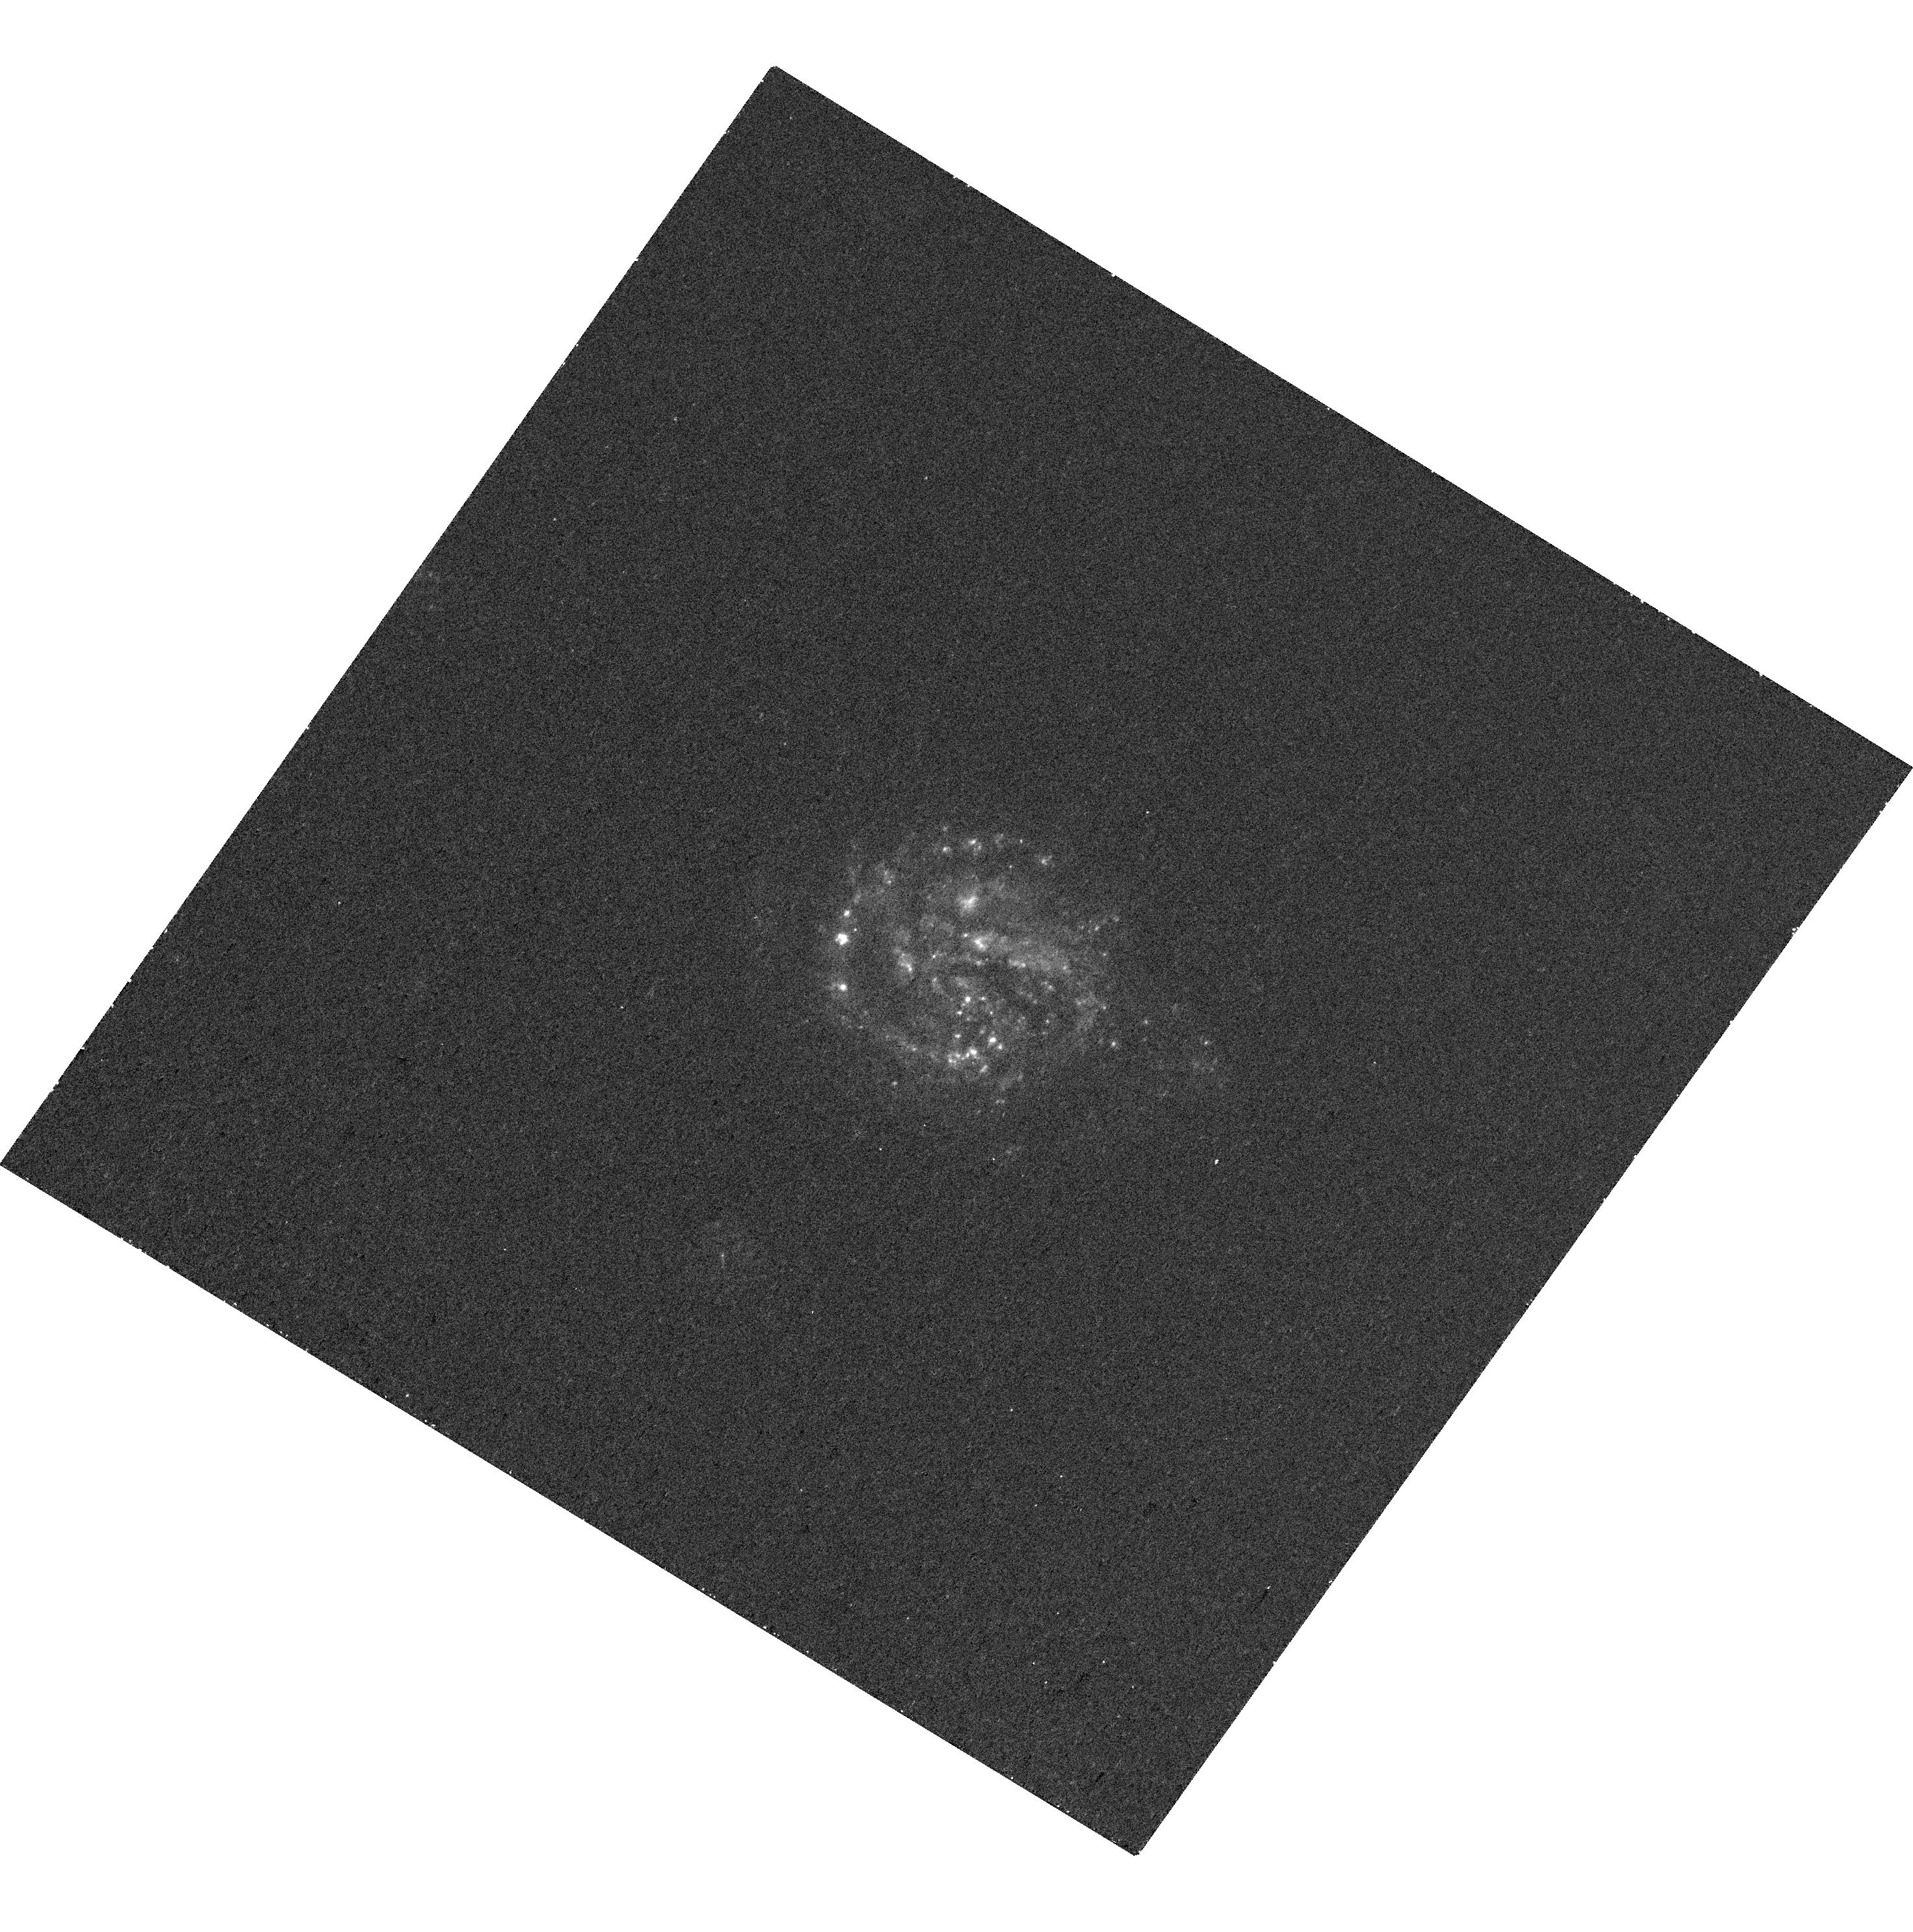
Target: SN2010A-HOST. Instrument: WFC3/UVIS. Filter: F275W. Exposure: 28 min. Observation ID: hst_16287_13_wfc3_uvis_f275w_iebj13

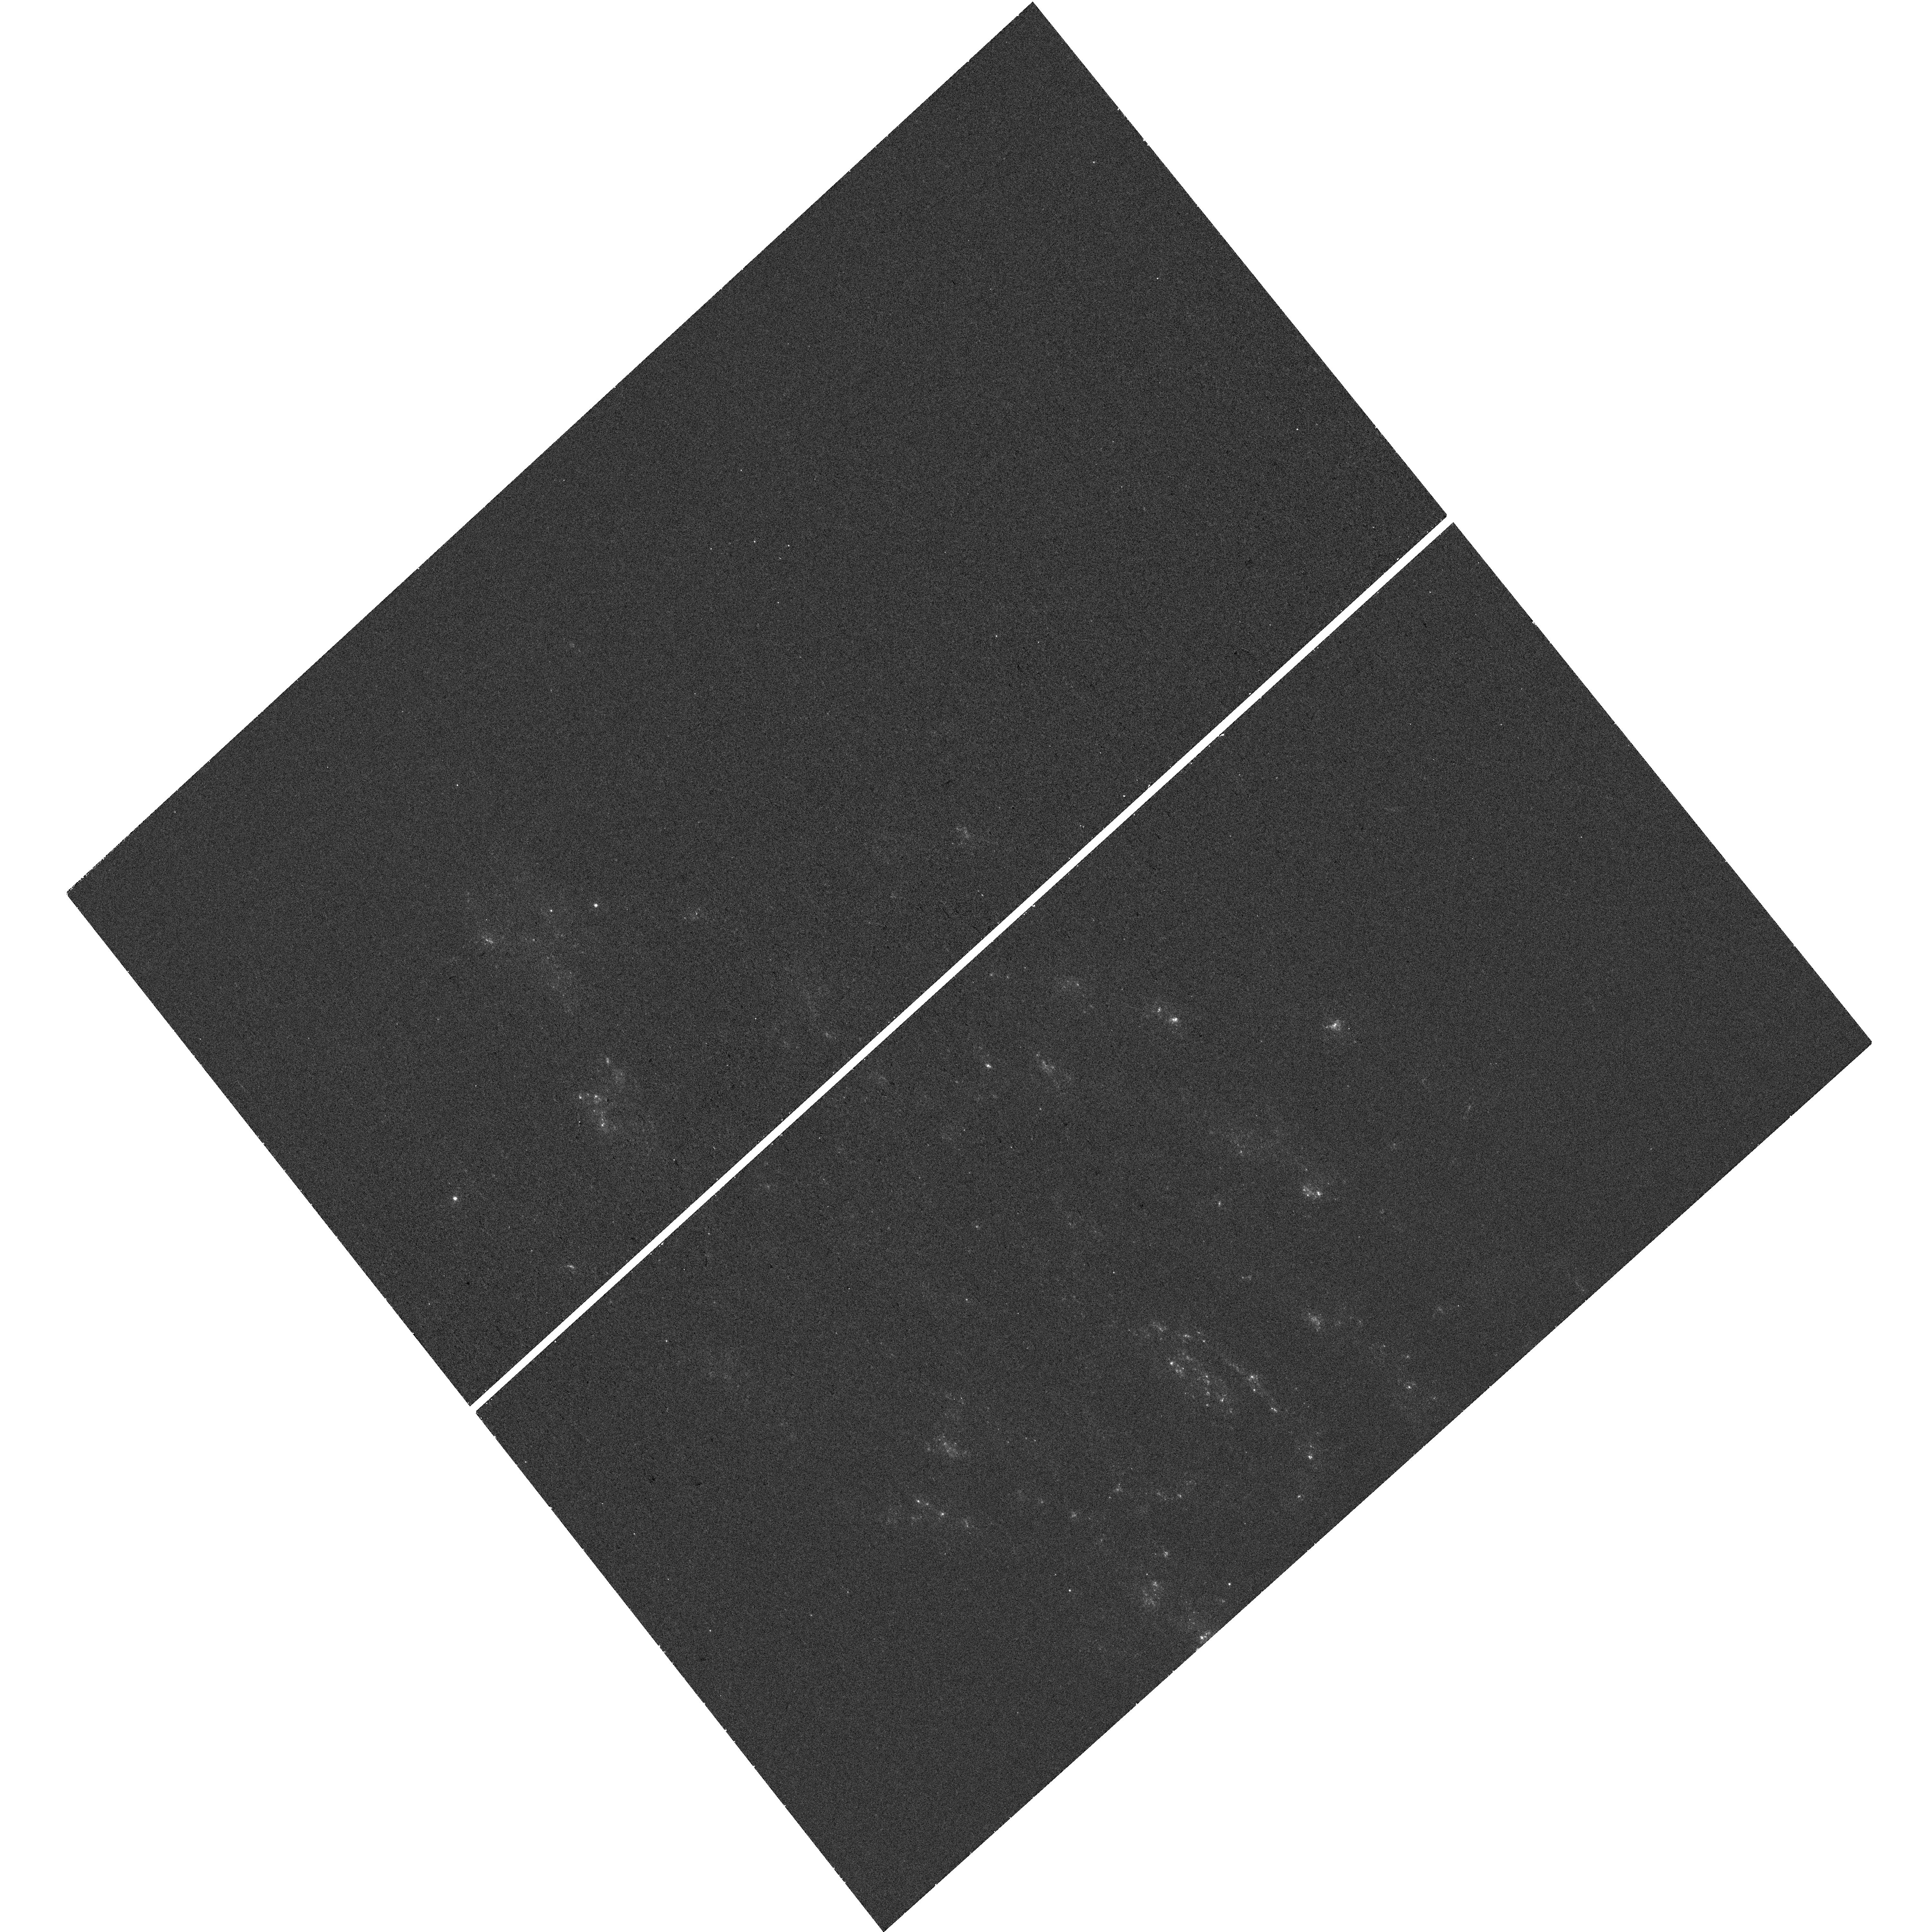
Target: SN2004DK-HOST. Instrument: WFC3/UVIS. Filter: F275W. Exposure: 25 min. Observation ID: hst_16287_32_wfc3_uvis_f275w_iebj32

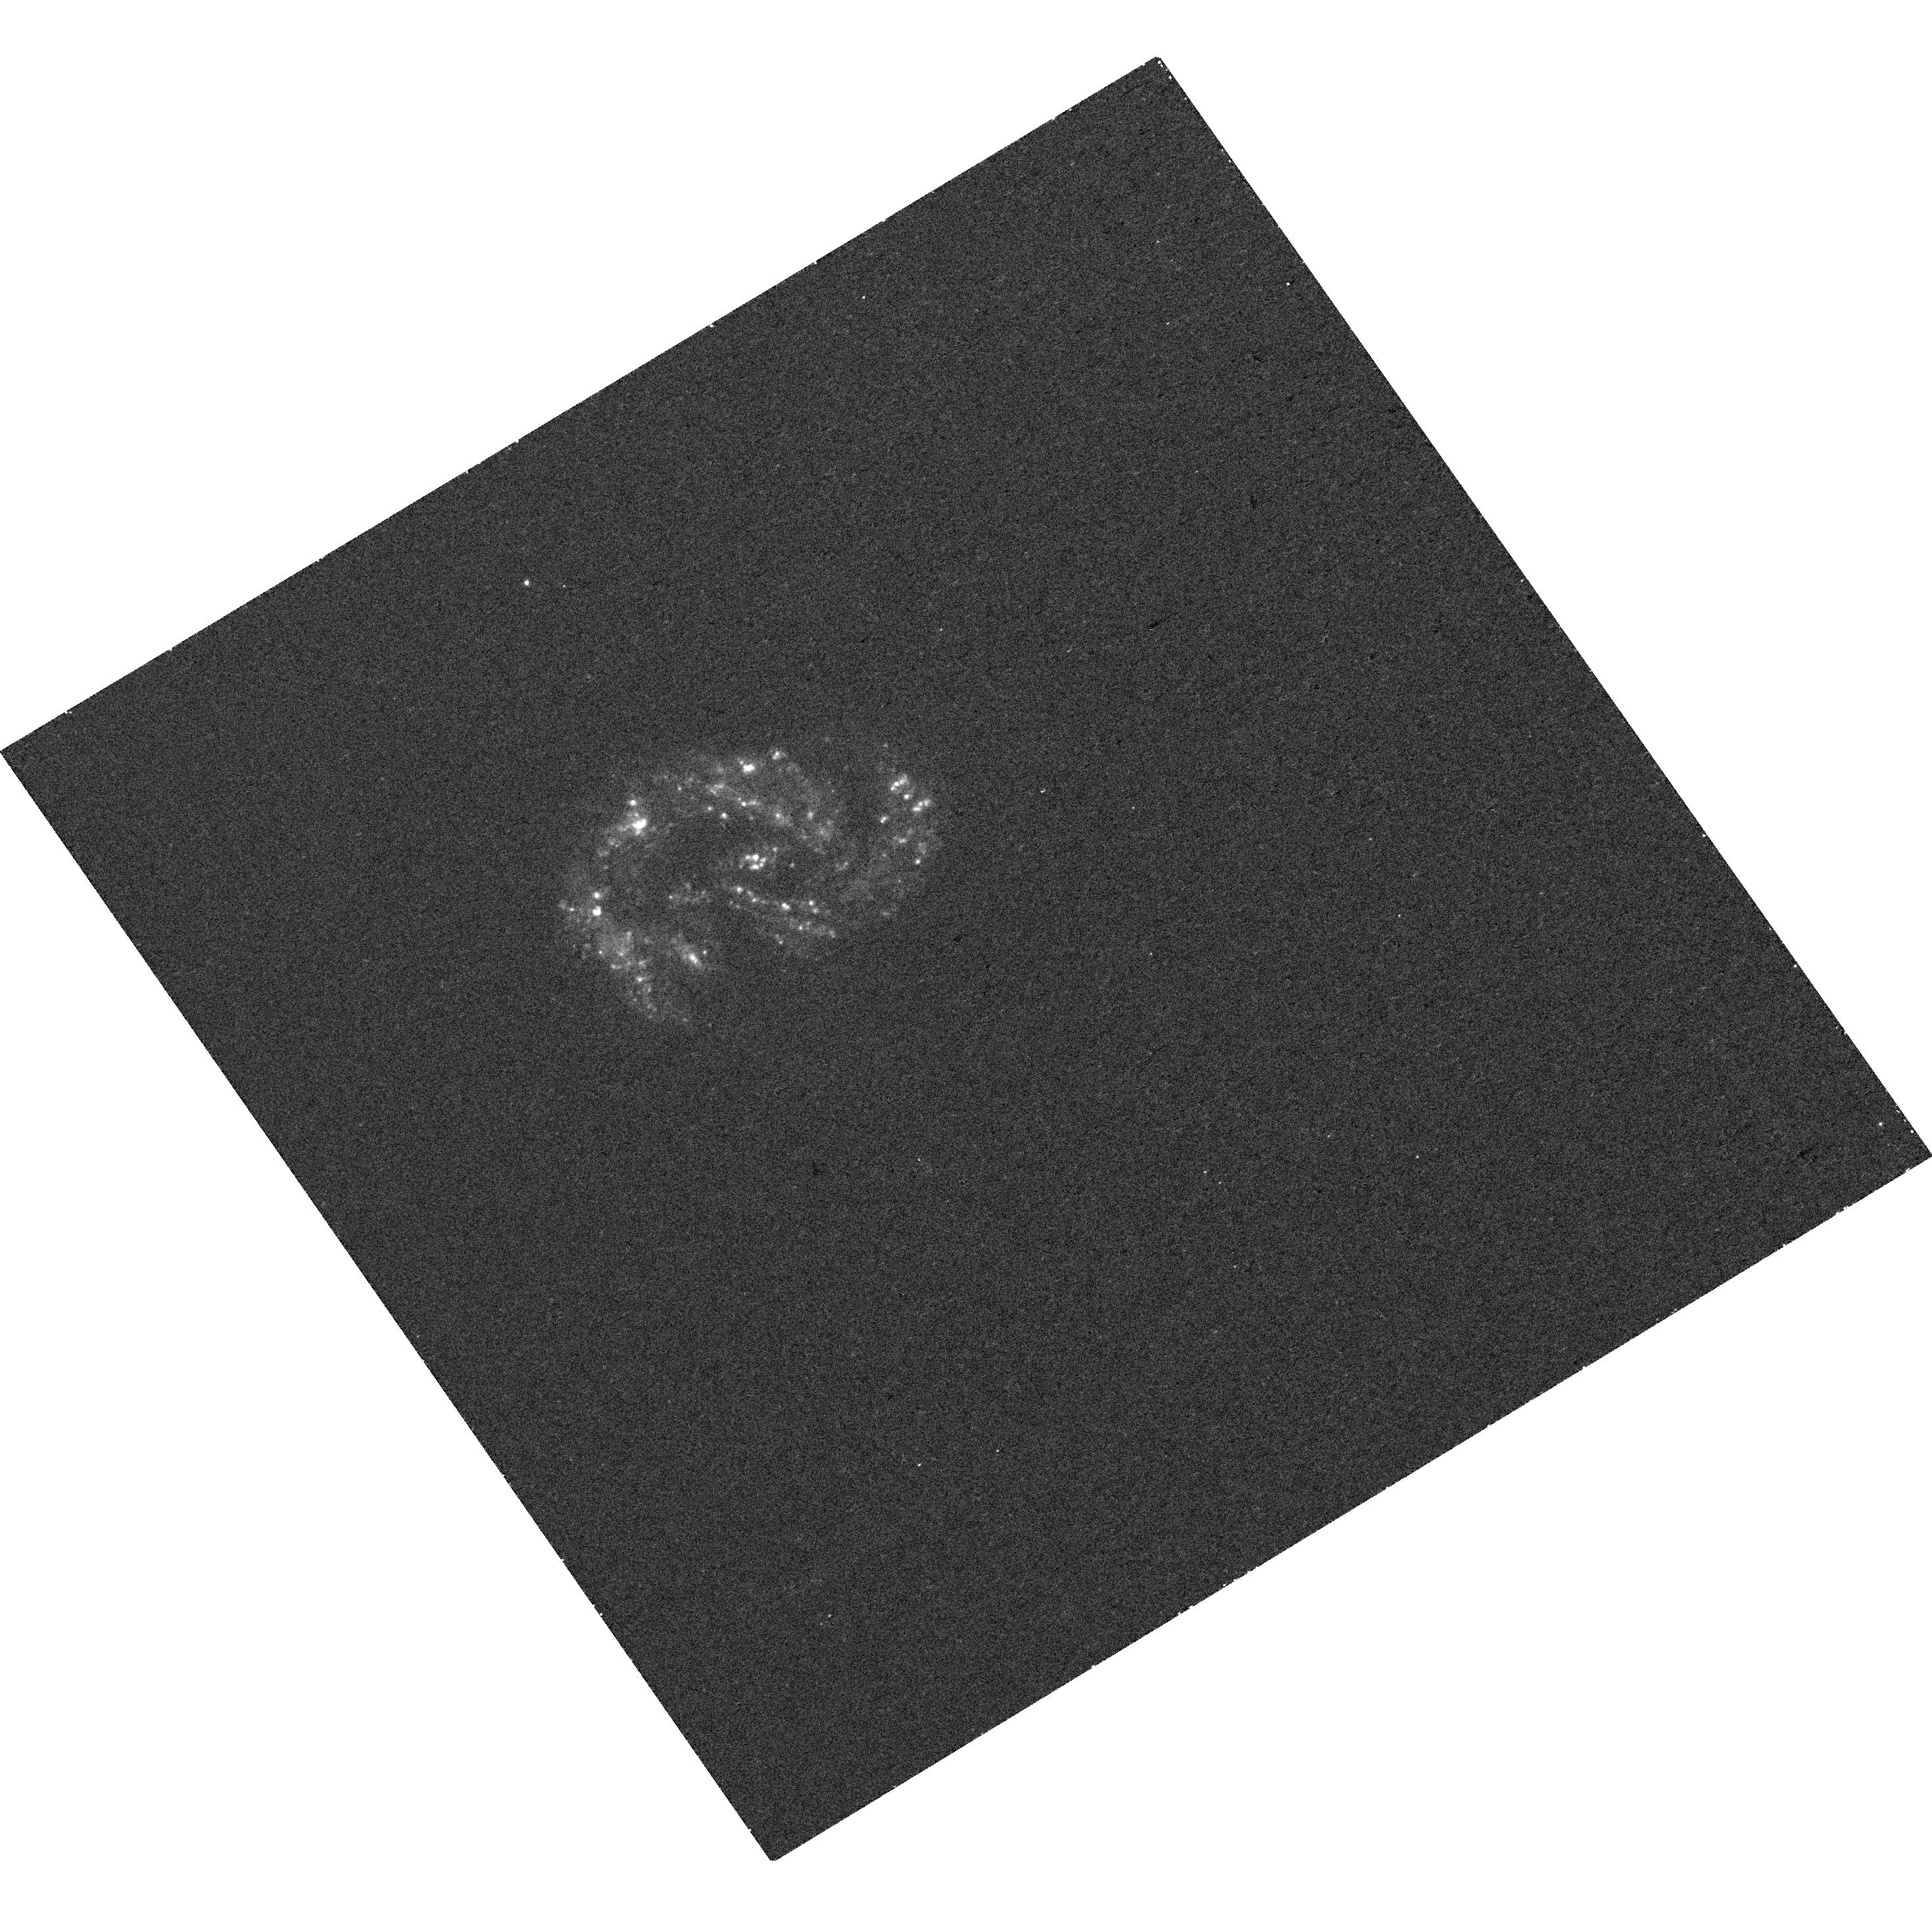
Target: SN2007RZ-HOST. Instrument: WFC3/UVIS. Filter: F275W. Exposure: 28 min. Observation ID: hst_16287_15_wfc3_uvis_f275w_iebj15

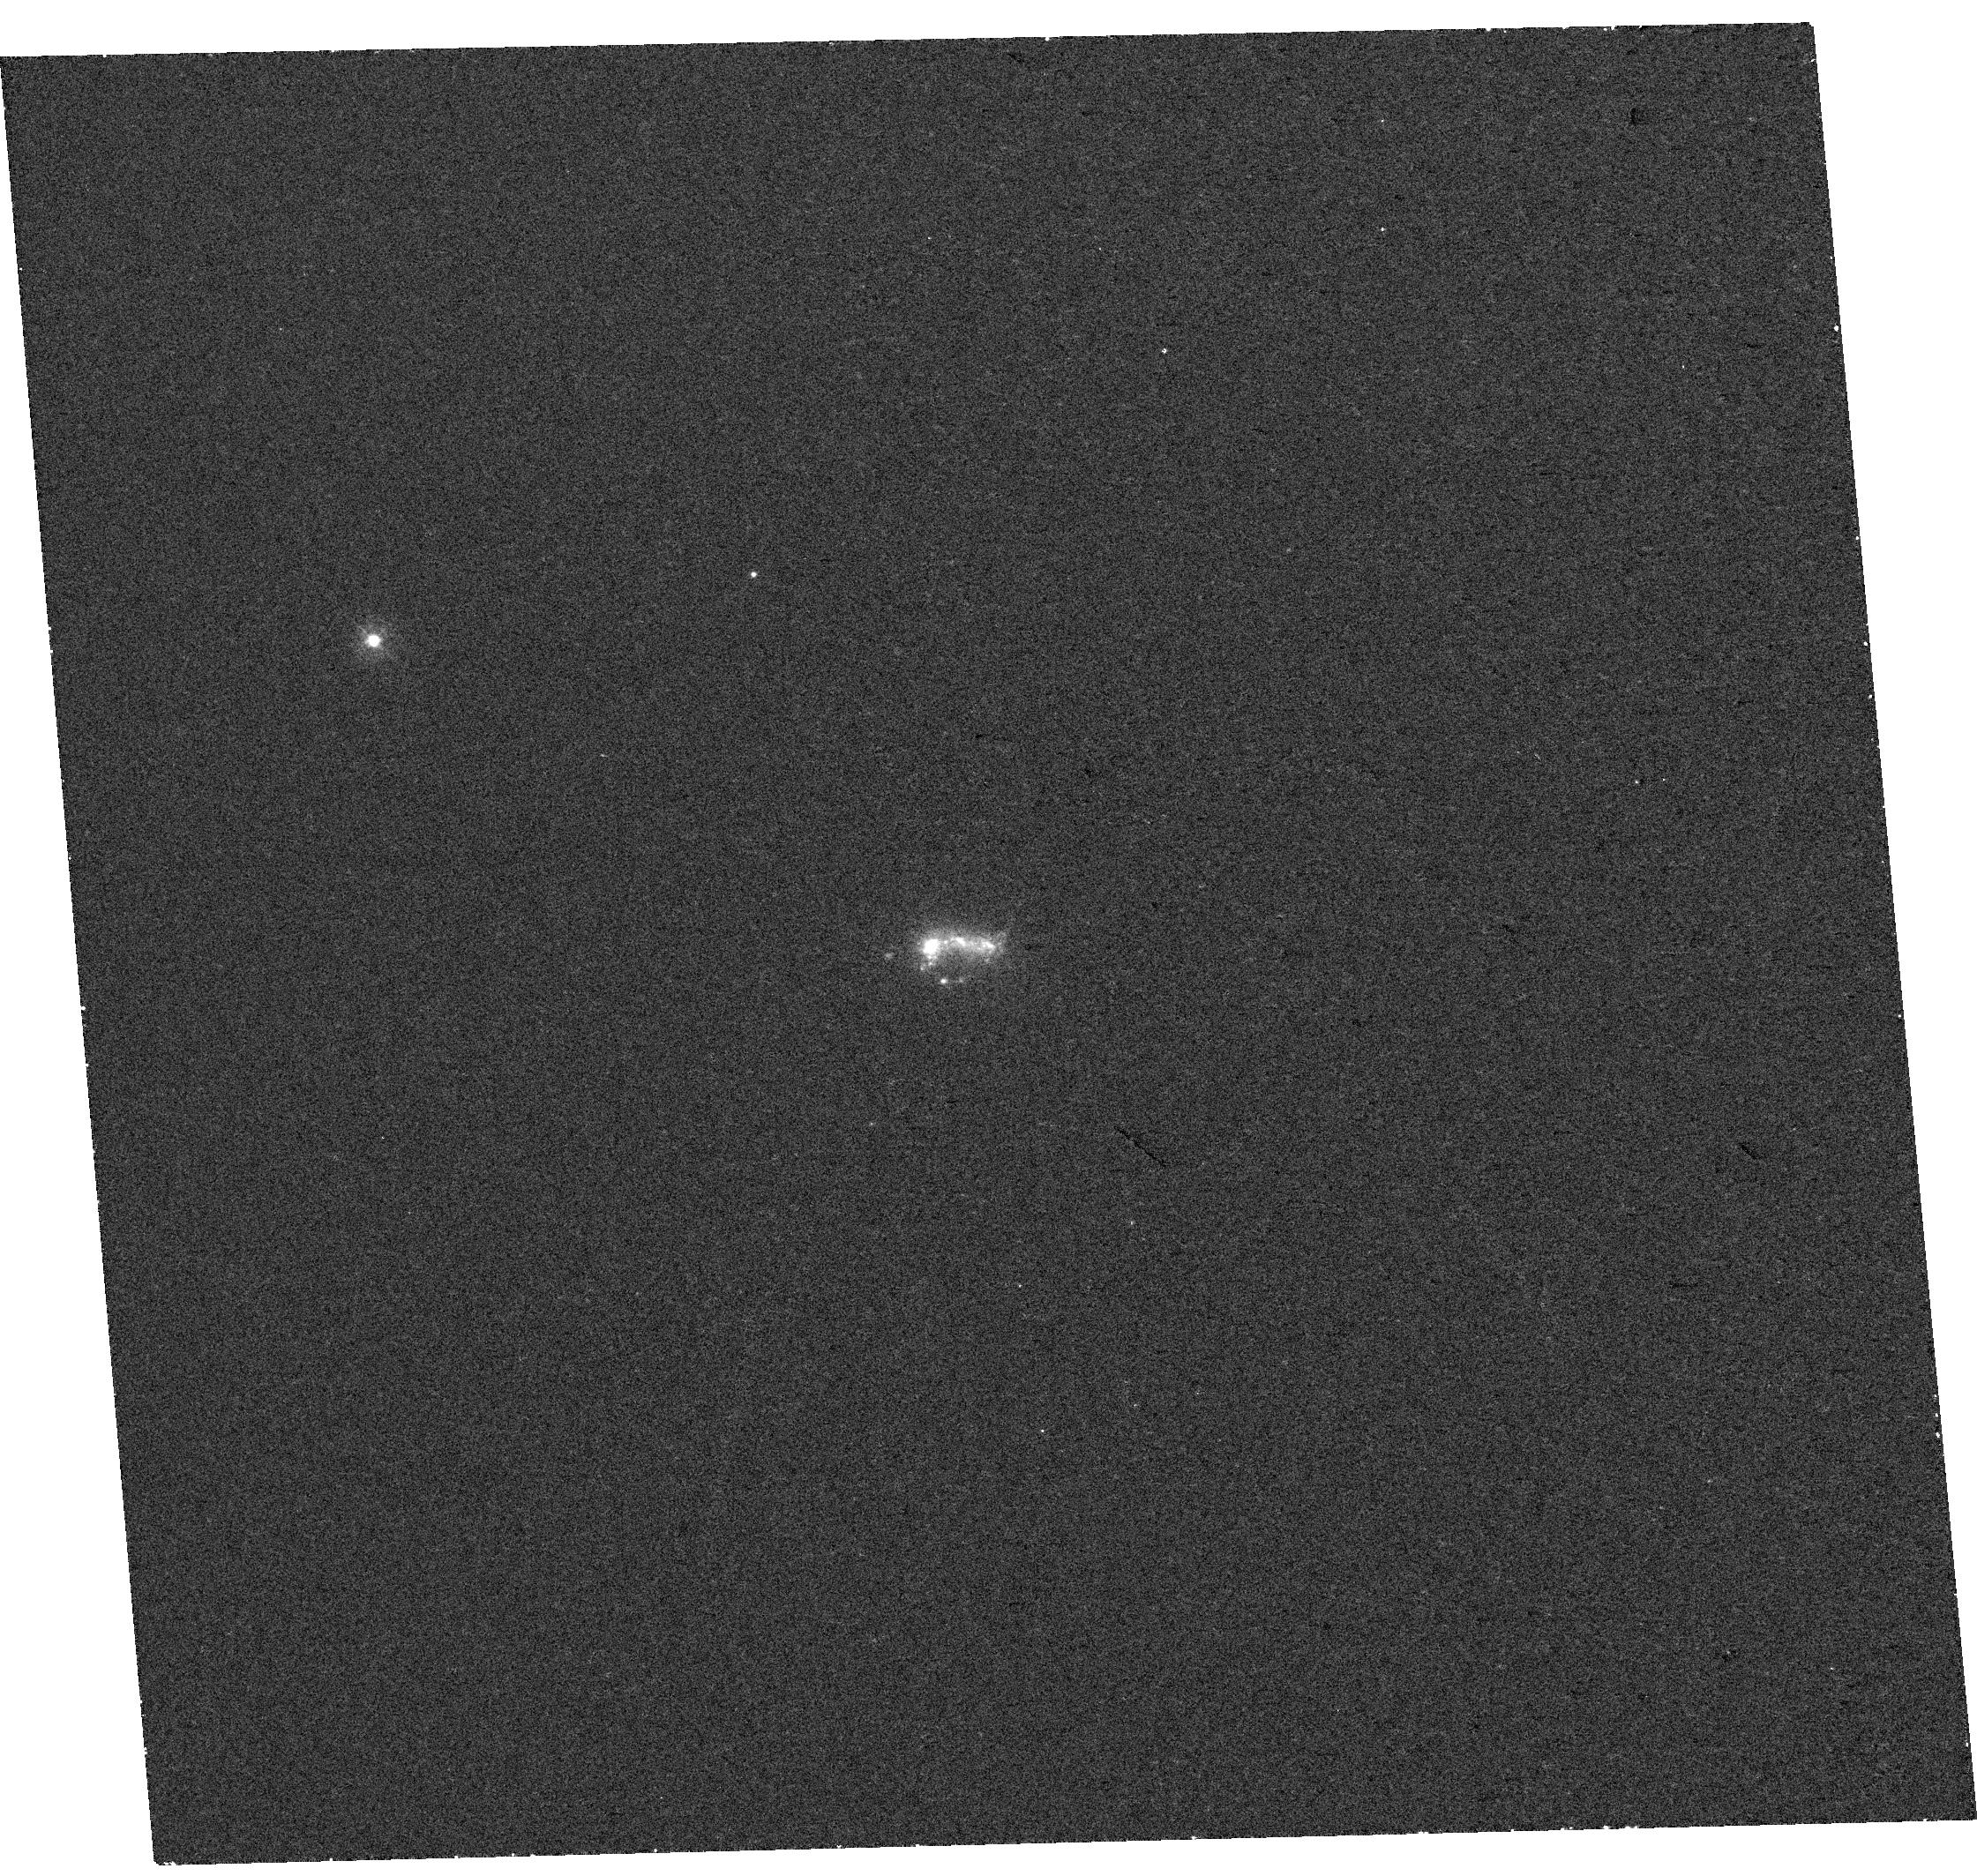
Target: ASASSN-15TA-HOST. Instrument: WFC3/UVIS. Filter: F275W. Exposure: 25 min. Observation ID: hst_16287_cv_wfc3_uvis_f275w_iebjcv

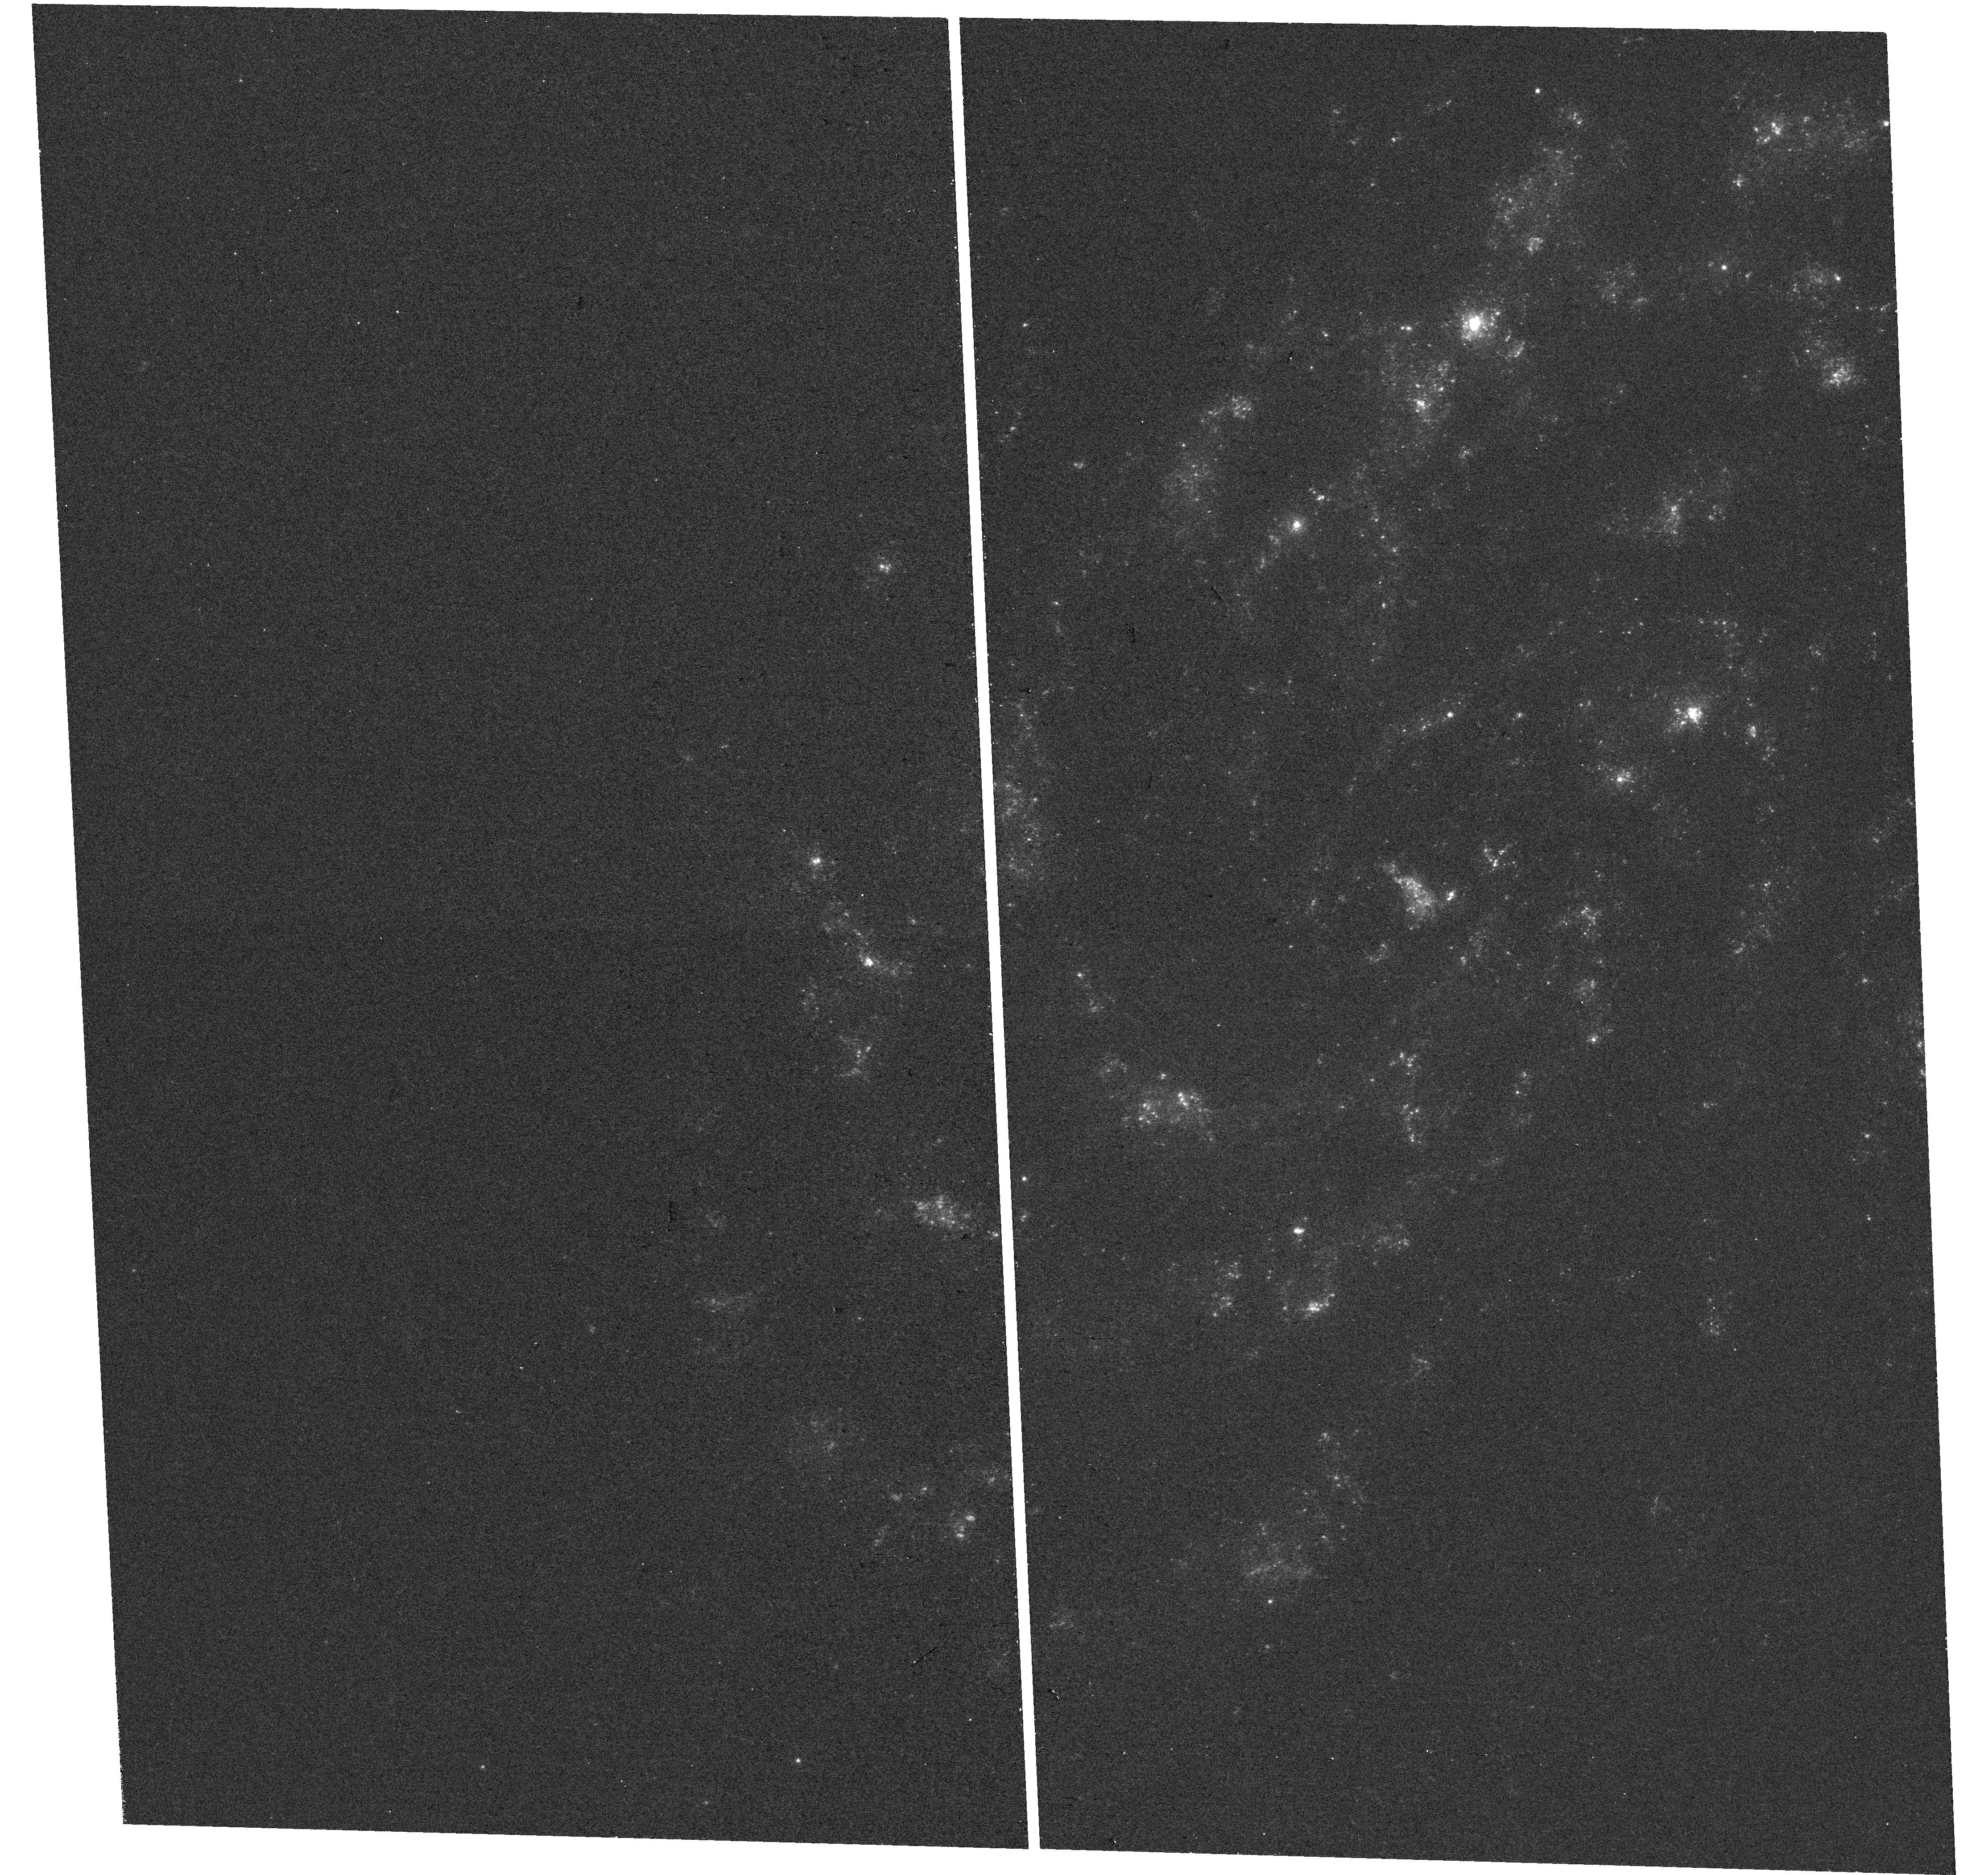
Target: SN2007AF-HOST. Instrument: WFC3/UVIS. Filter: F275W. Exposure: 25 min. Observation ID: hst_16287_28_wfc3_uvis_f275w_iebj28

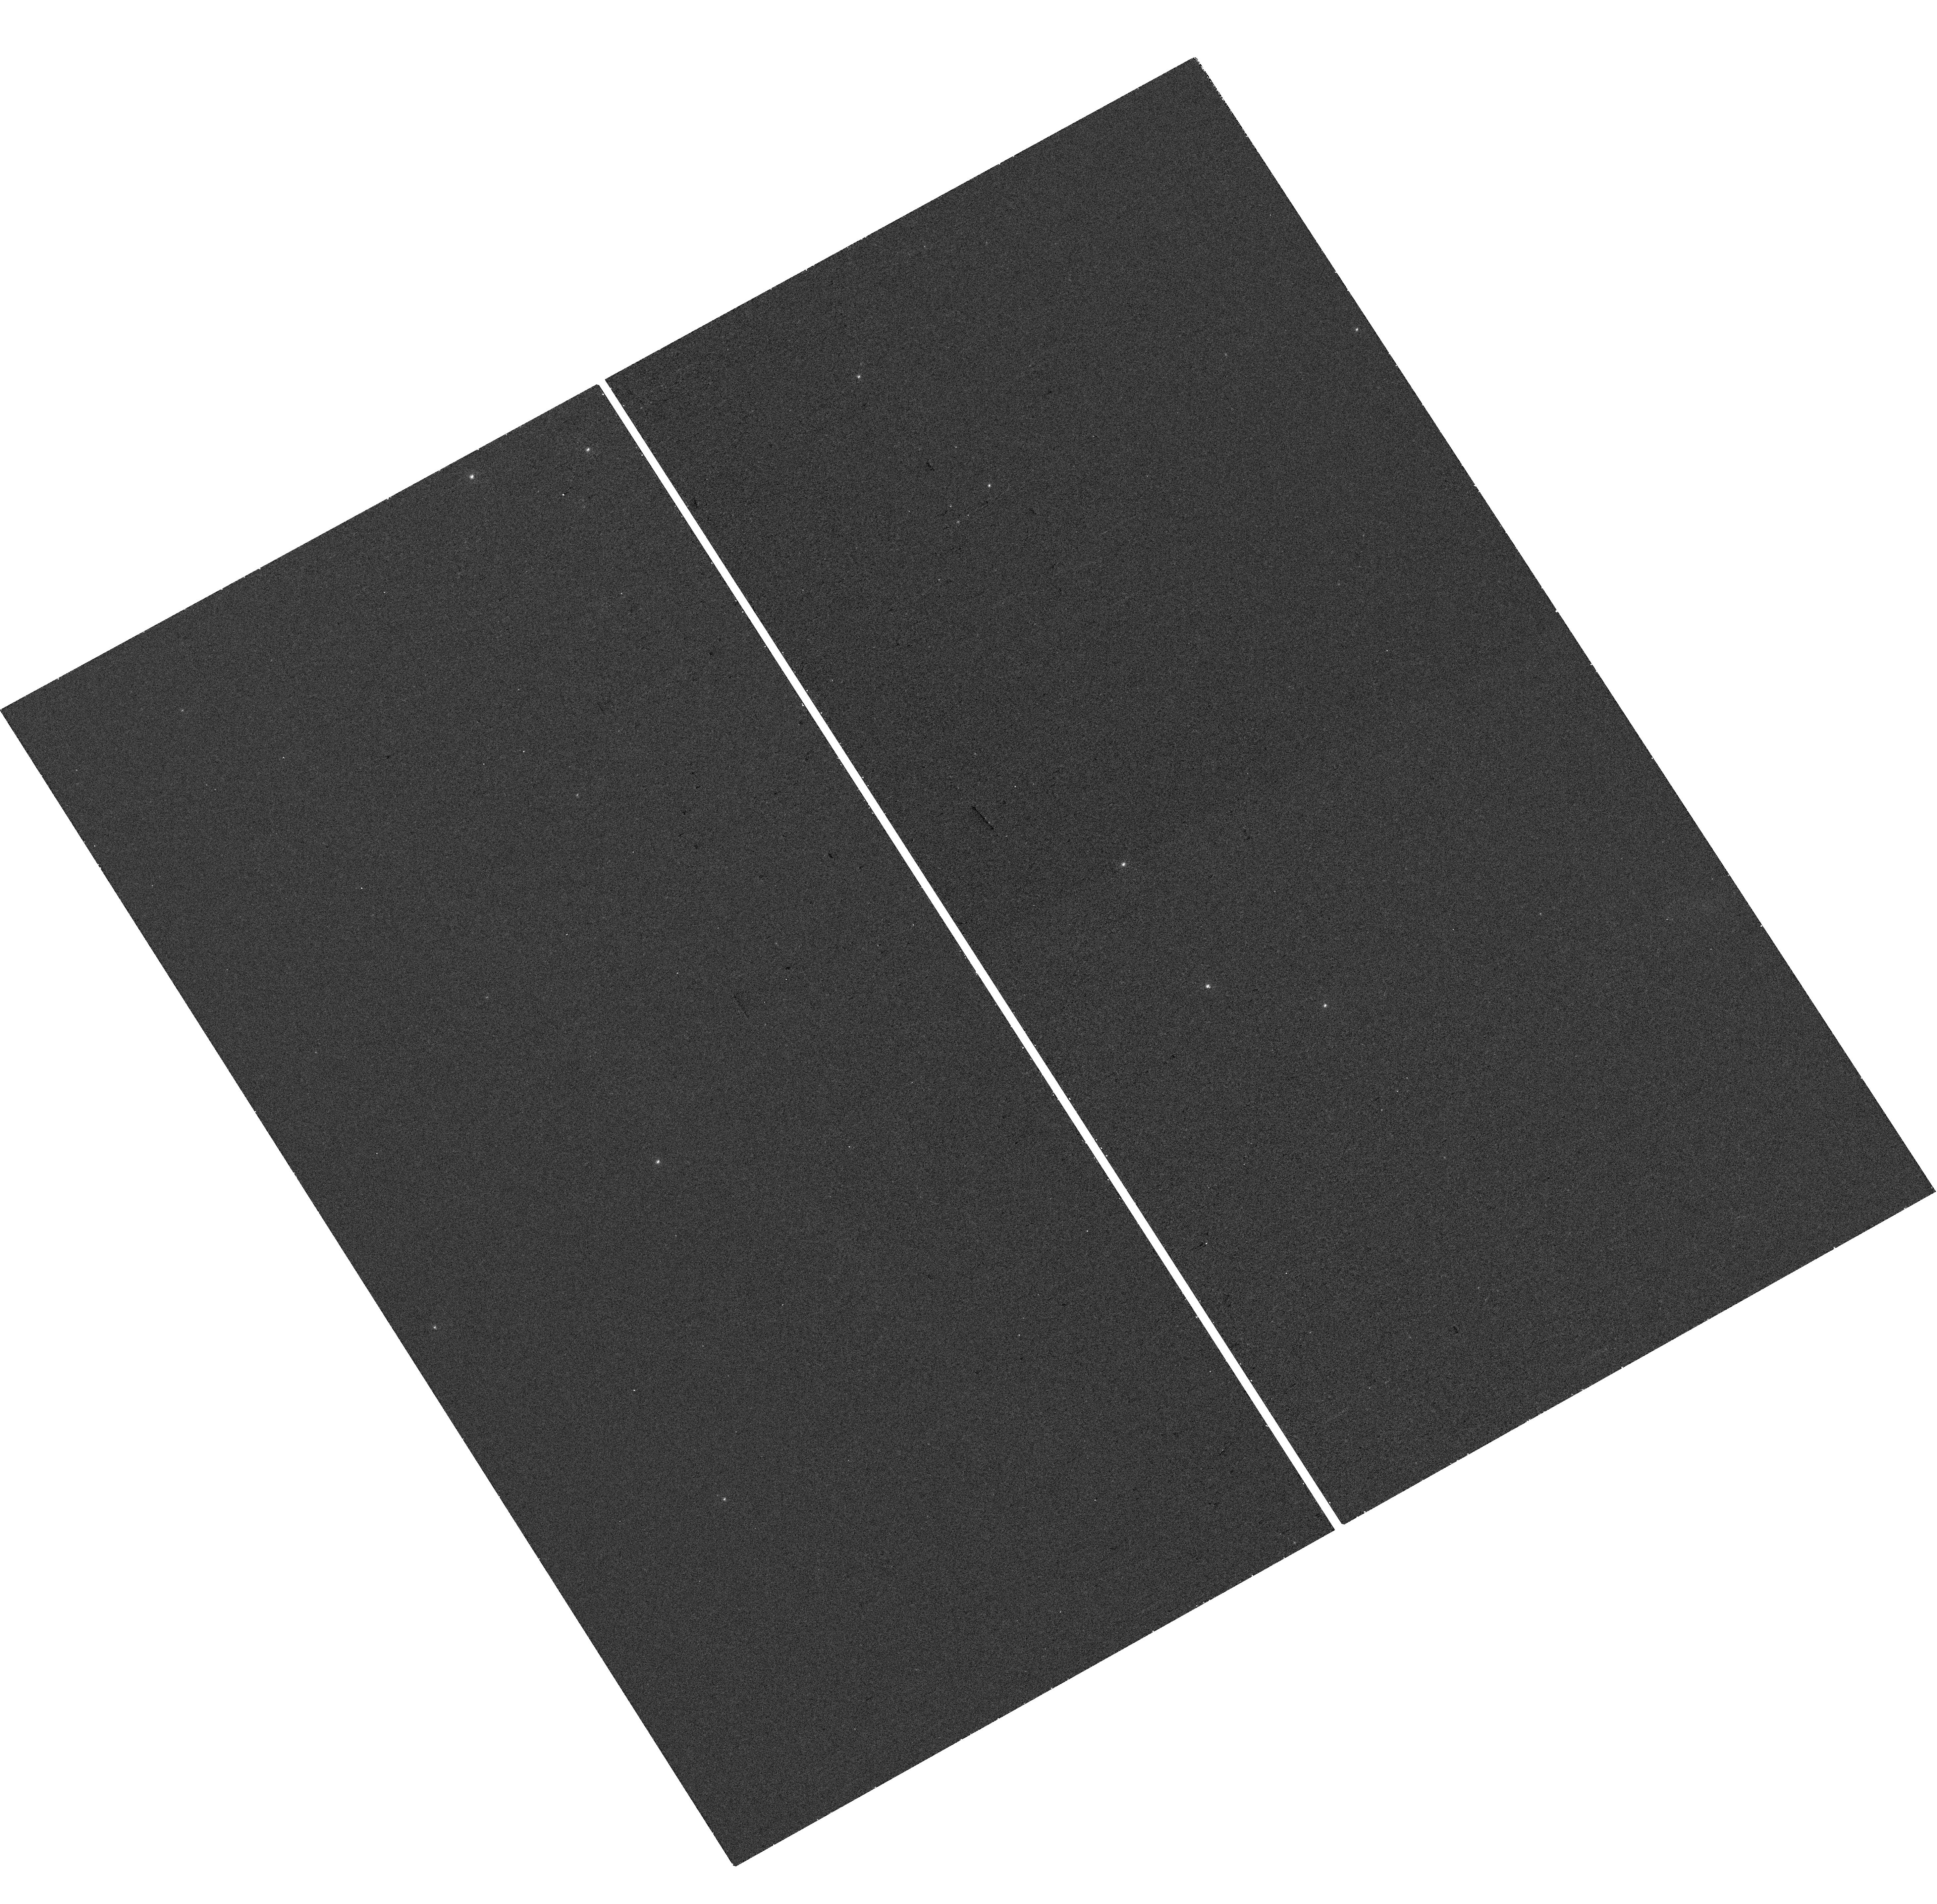
Target: SN2001CP-HOST. Instrument: WFC3/UVIS. Filter: F275W. Exposure: 25 min. Observation ID: hst_16287_33_wfc3_uvis_f275w_iebj33

A public UV snapshot survey of core-collapse supernova hosts in IF (PI: Lyman, Joseph)

We propose a public UV survey of core-collapse supernova (CCSN) host galaxies to provide environmental insights into their progenitor systems. Understanding the progenitors of core-collapse supernovae (CCSNe), the explosive deaths of massive stars, is vital to our understanding of the chemical and dynamical evolution of the baryonic Universe, and the production channels for compact merger gravitational wave sources. Our knowledge of how progenitor properties (e.g. initial mass, multiplicity, metallicity) translate to the empirical CCSN subclasses is sorely lacking. Despite surges in CCSN discoveries, direct progenitor constraints are elusive, and so environment and host galaxy studies, through analysis of the coeval stellar populations, offer valuable alternate routes to perform large-scale population studies. UV coverage is uniquely afforded by HST and a key window into star formation and massive stellar populations. Crucially, the targets have been selected by having pre-existing integral-field spectroscopic (IFS) observations. Galaxy studies have undergone a resurgance with the advent of new IFS instruments, allowing spatially-resolved spectroscopic studies across entire galaxies, but suffer from a lack of wavelength coverage. The UV data proposed is essential to derive meaningful properties of young stellar populations. This will provide the age resolution in stellar population fitting to, for the first time, directly measure the delay-time-distribution of CCSNe and assess the relative contribution of binary progenitors. Such a data set will have legacy for a multitude of galaxy studies and we are commited to making our joint UV+IFS dataset and analysis public.